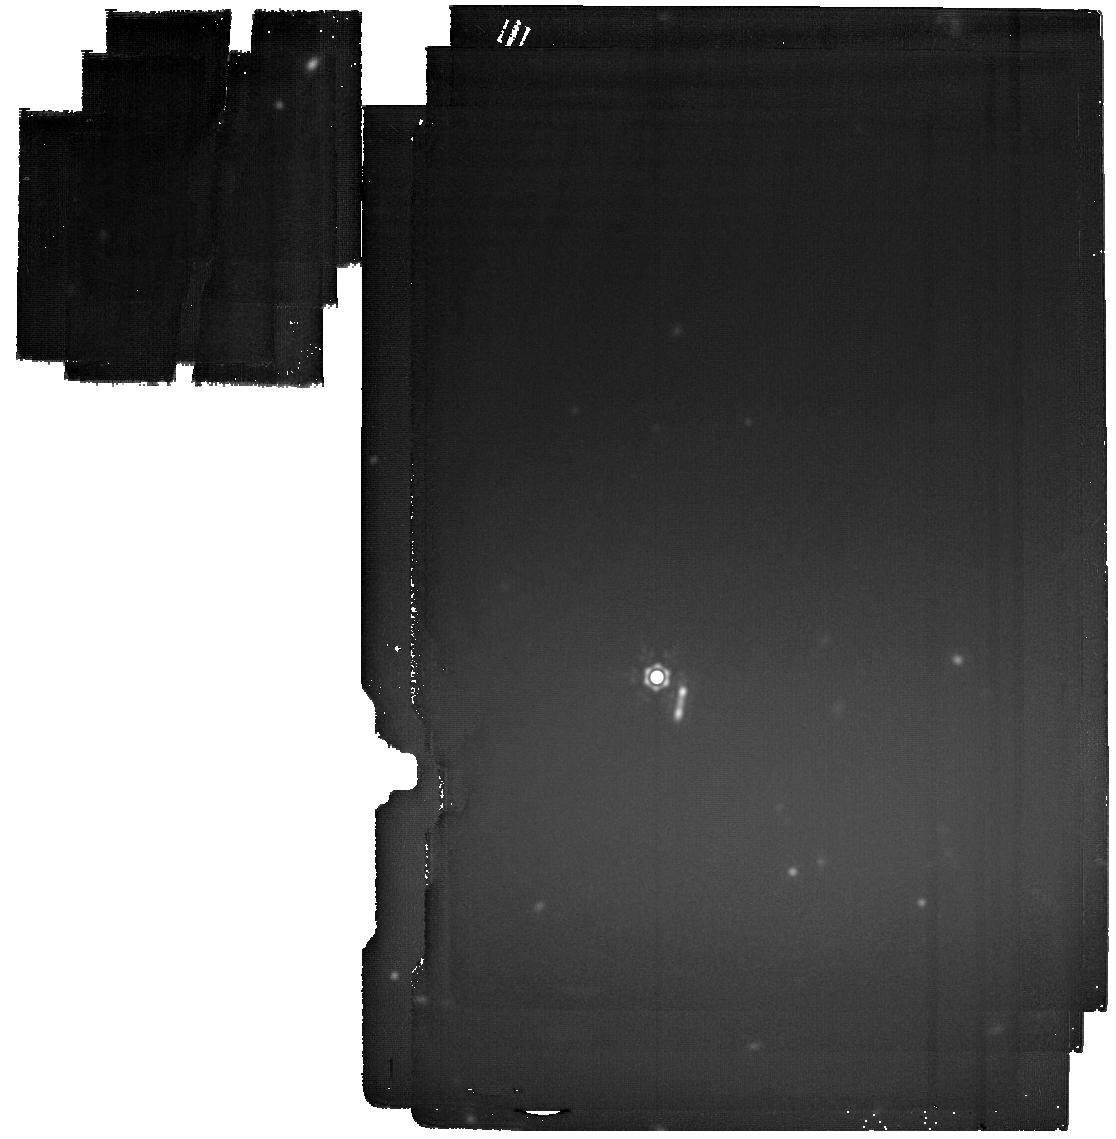
Target: GOODS-S_new_11
Instrument: MIRI
Filter: F2100W
Exposure: 51 min
Observation ID: jw05407-o041_t086_miri_f2100w

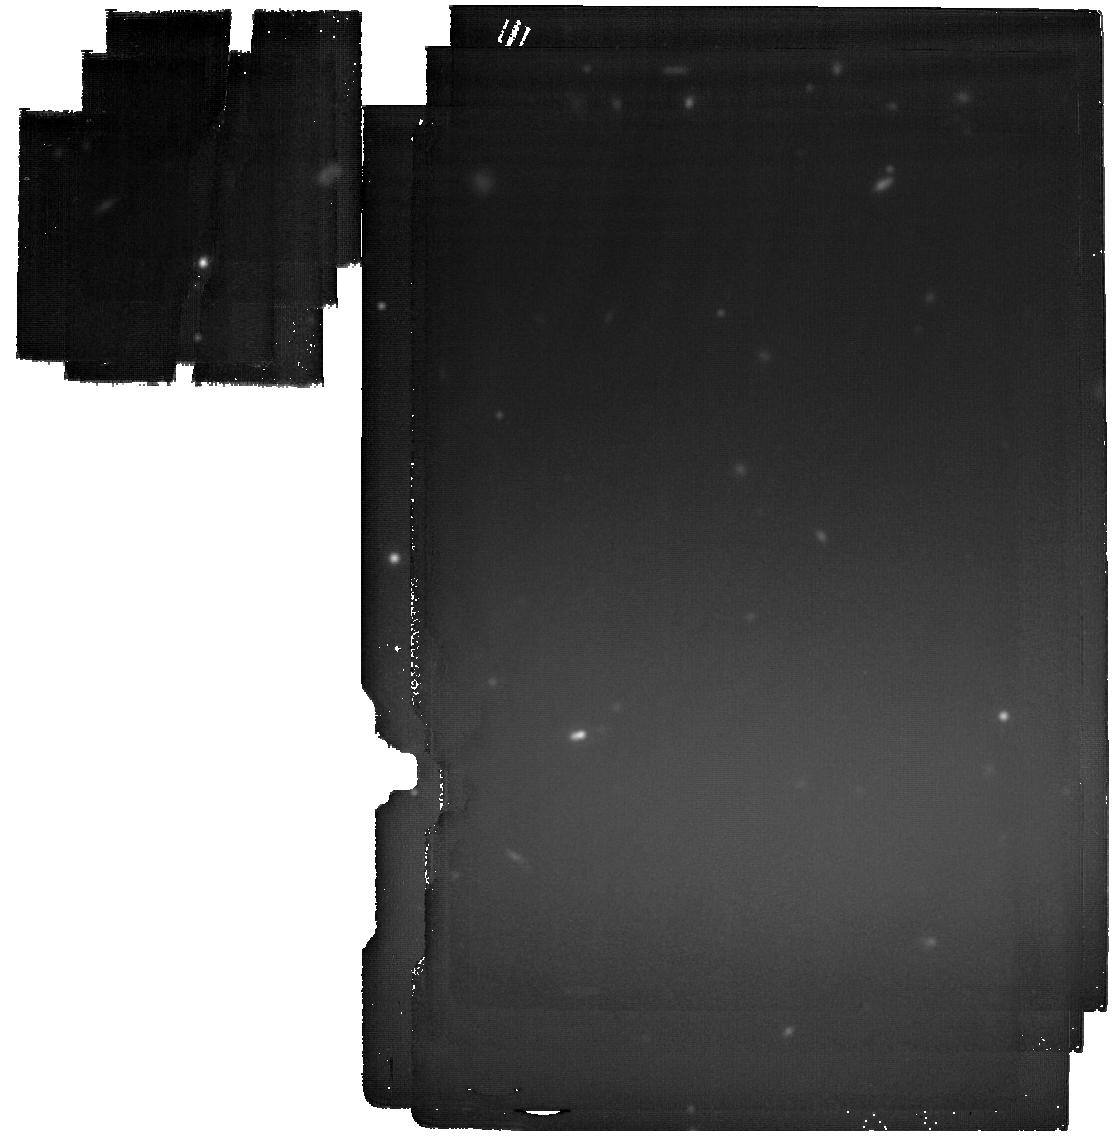
Target: GOODS-N_new_24
Instrument: MIRI
Filter: F2100W
Exposure: 51 min
Observation ID: jw05407-o024_t069_miri_f2100w

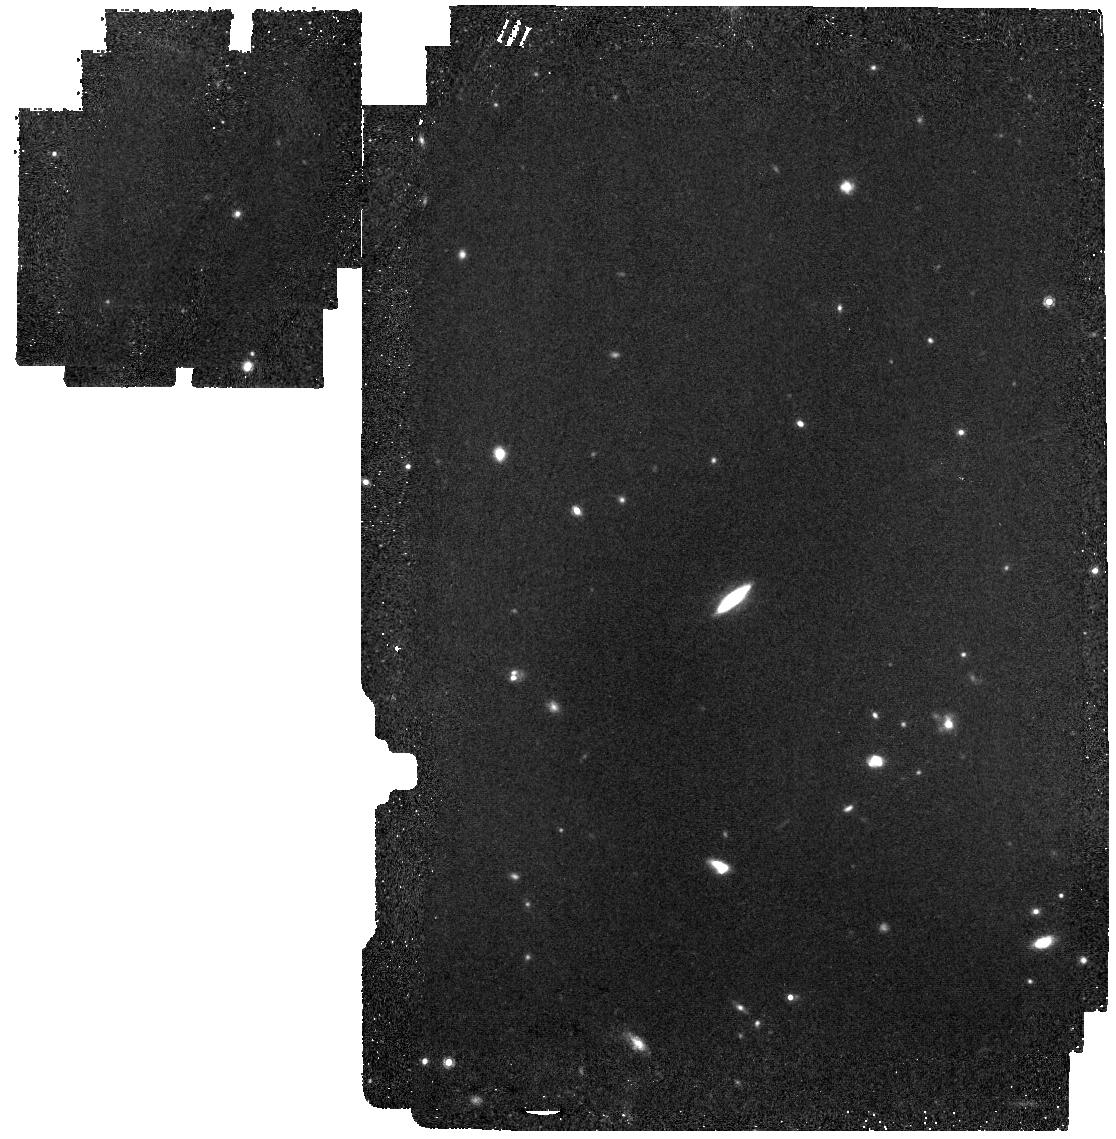
Target: GOODS-N_new_10
Instrument: MIRI
Filter: F1000W
Exposure: 12 min
Observation ID: jw05407-o010_t055_miri_f1000w

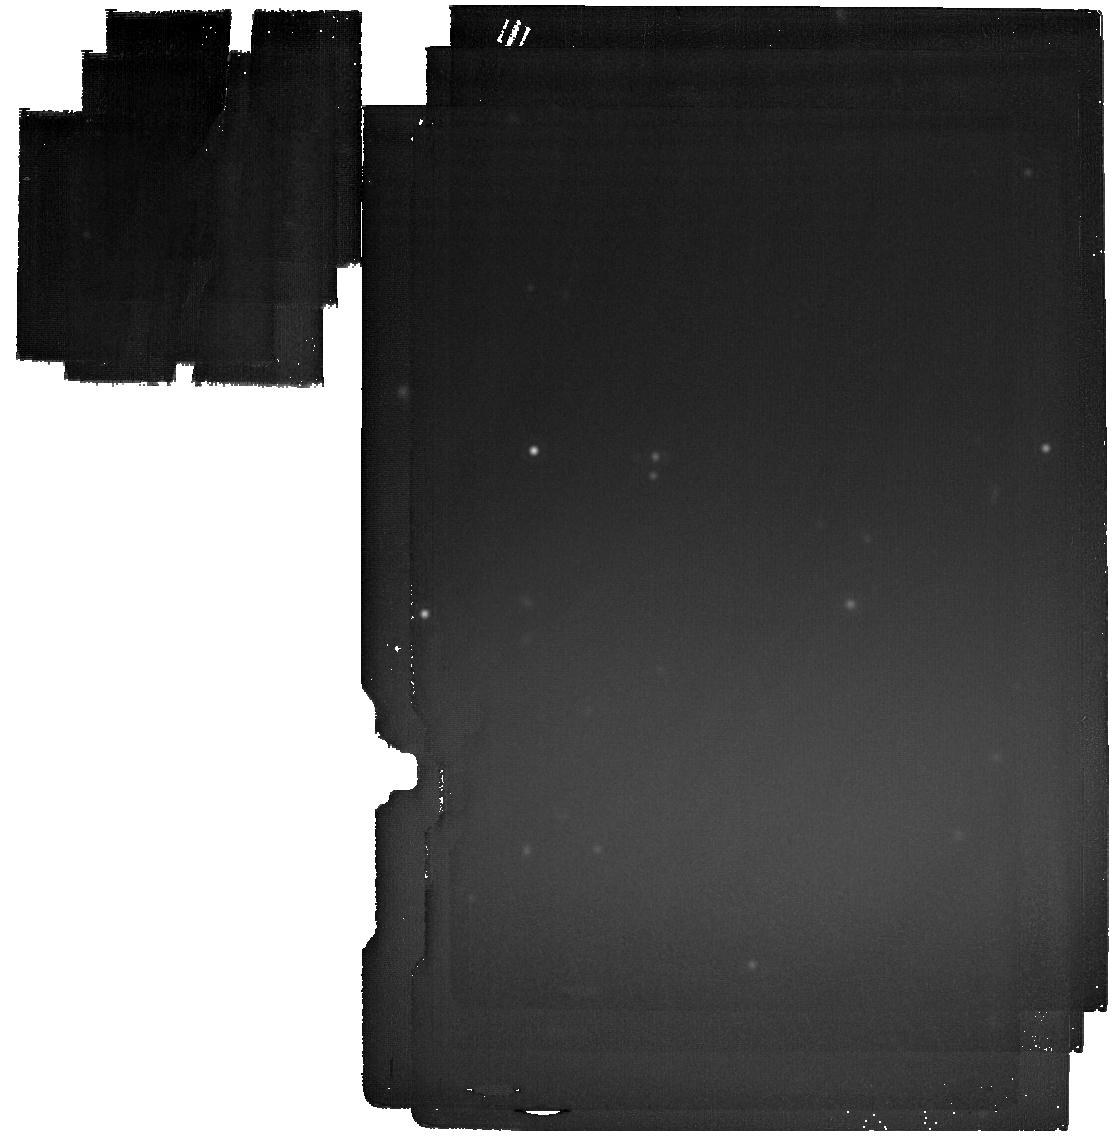
Target: GOODS-S_new_1
Instrument: MIRI
Filter: F2100W
Exposure: 51 min
Observation ID: jw05407-o031_t076_miri_f2100w

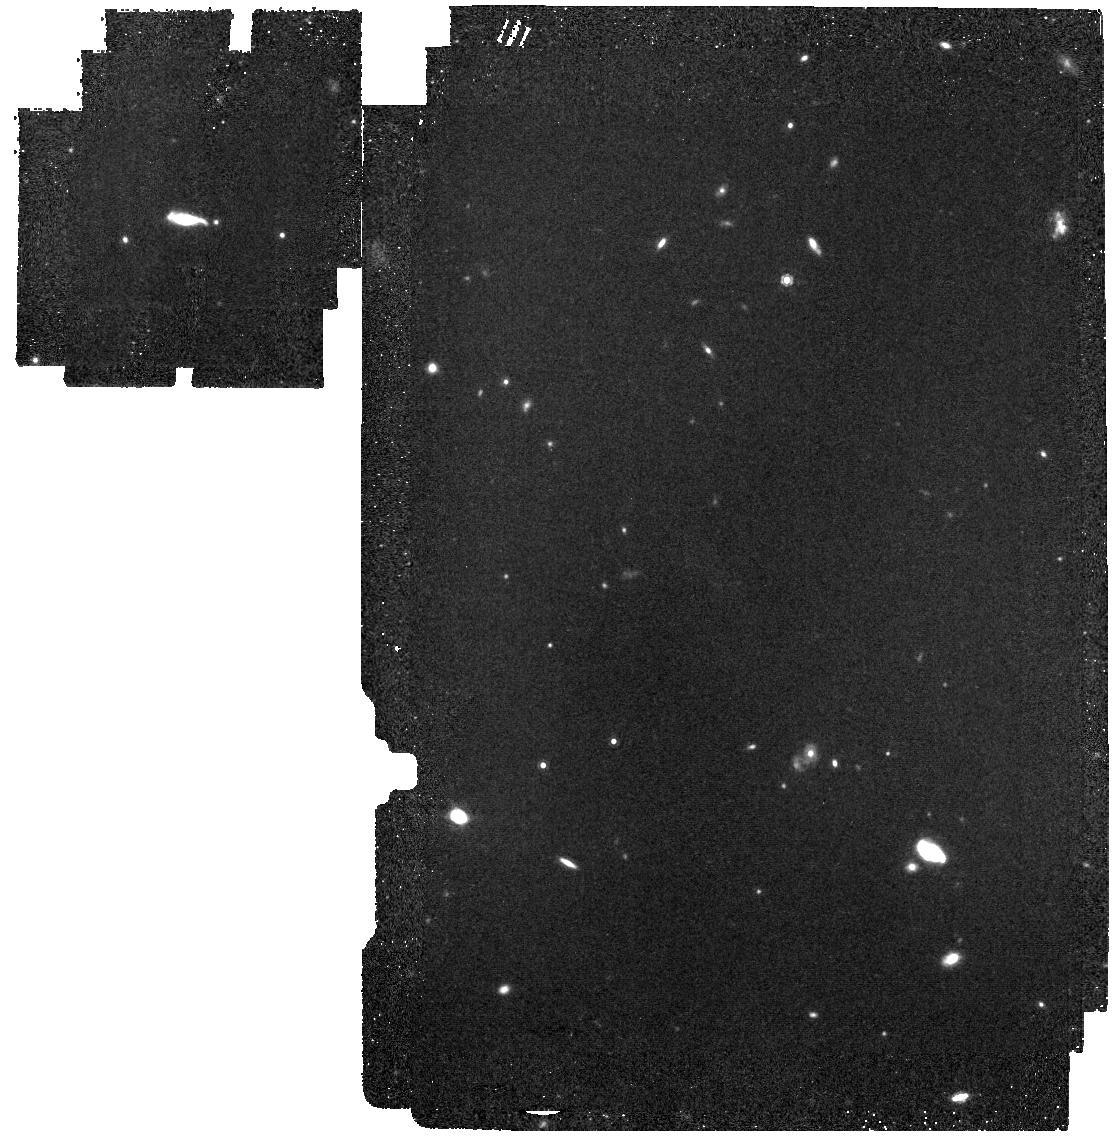
Target: GOODS-S_new_6
Instrument: MIRI
Filter: F1000W
Exposure: 12 min
Observation ID: jw05407-o036_t081_miri_f1000w

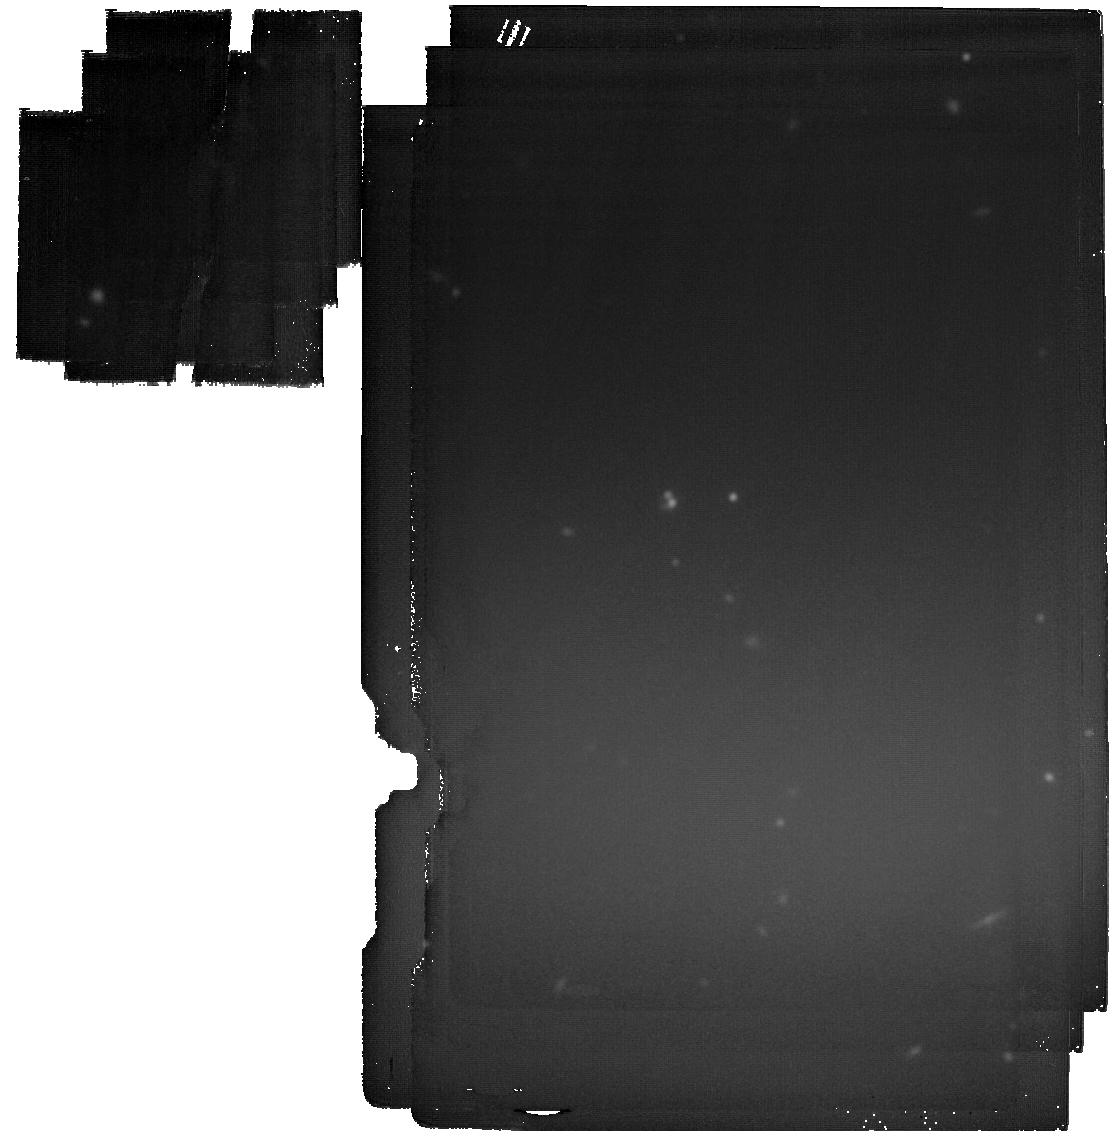
Target: GOODS-N_new_27
Instrument: MIRI
Filter: F2100W
Exposure: 51 min
Observation ID: jw05407-o027_t072_miri_f2100w

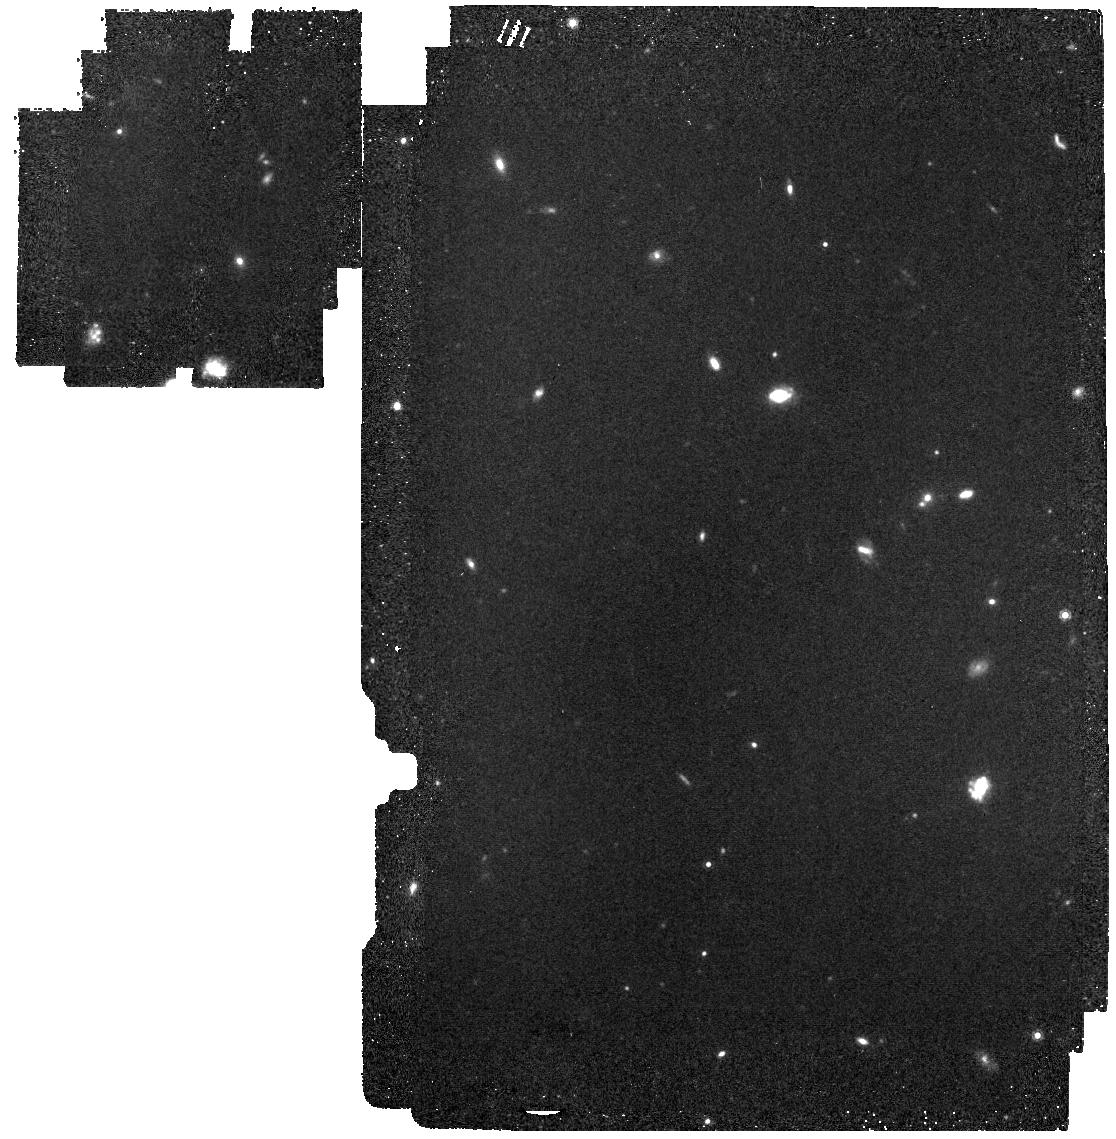
Target: GOODS-S_new_5
Instrument: MIRI
Filter: F1000W
Exposure: 12 min
Observation ID: jw05407-o035_t080_miri_f1000w

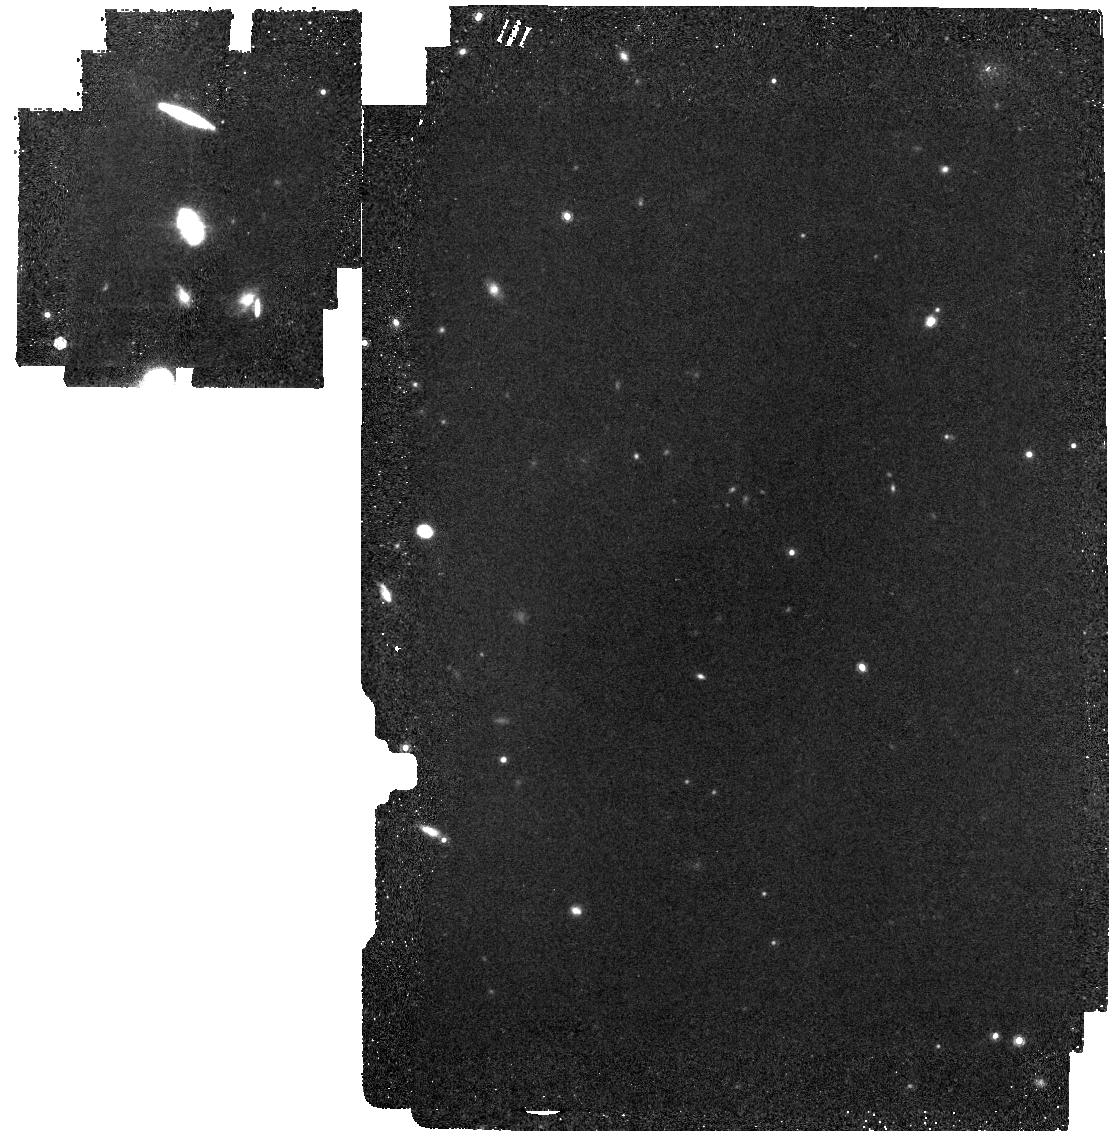
Target: GOODS-N_new_5
Instrument: MIRI
Filter: F1000W
Exposure: 12 min
Observation ID: jw05407-o005_t050_miri_f1000w

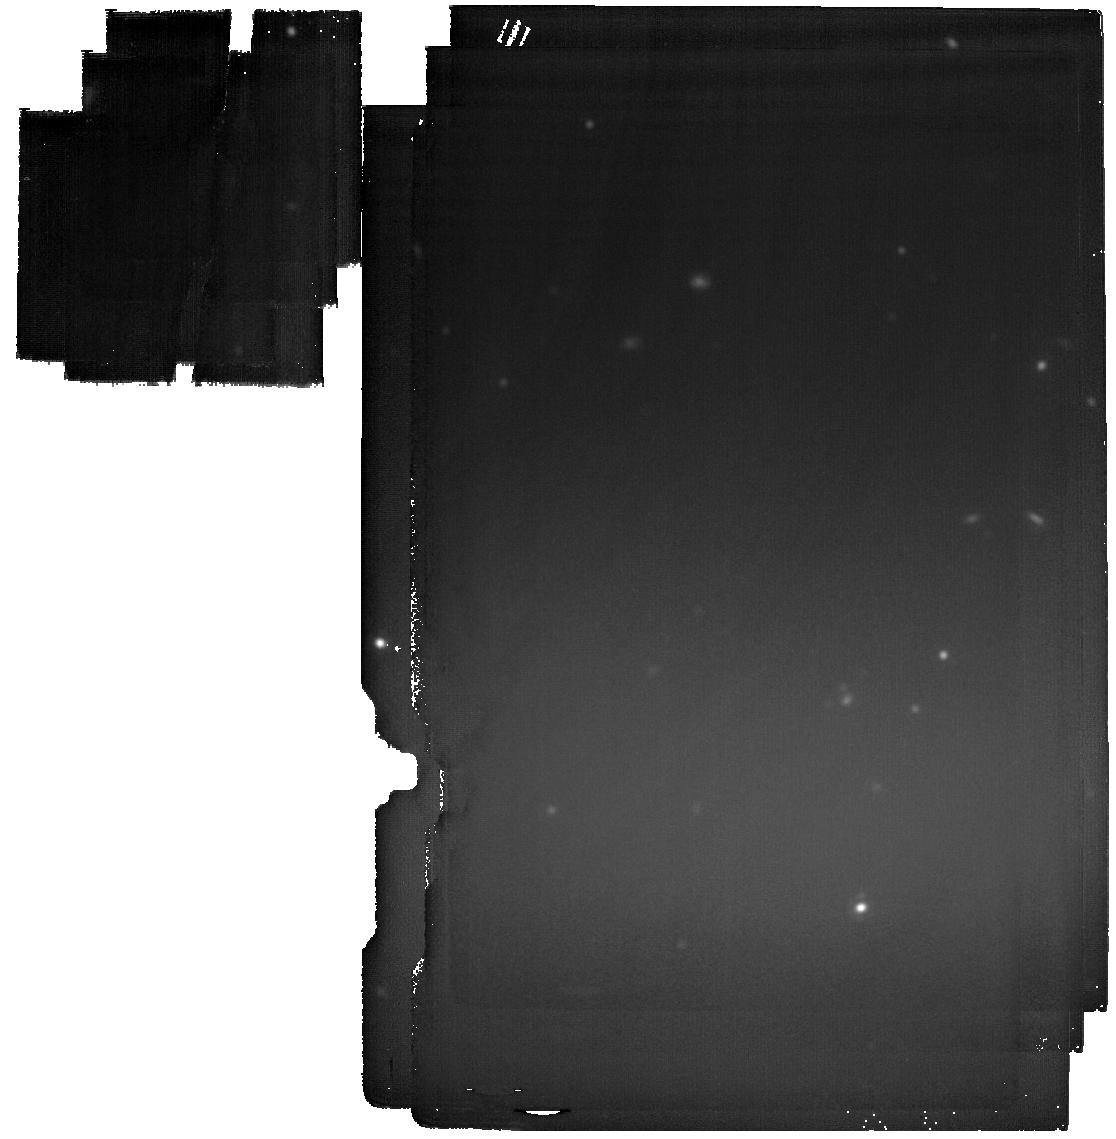
Target: GOODS-N_new_16
Instrument: MIRI
Filter: F2100W
Exposure: 51 min
Observation ID: jw05407-o016_t061_miri_f2100w

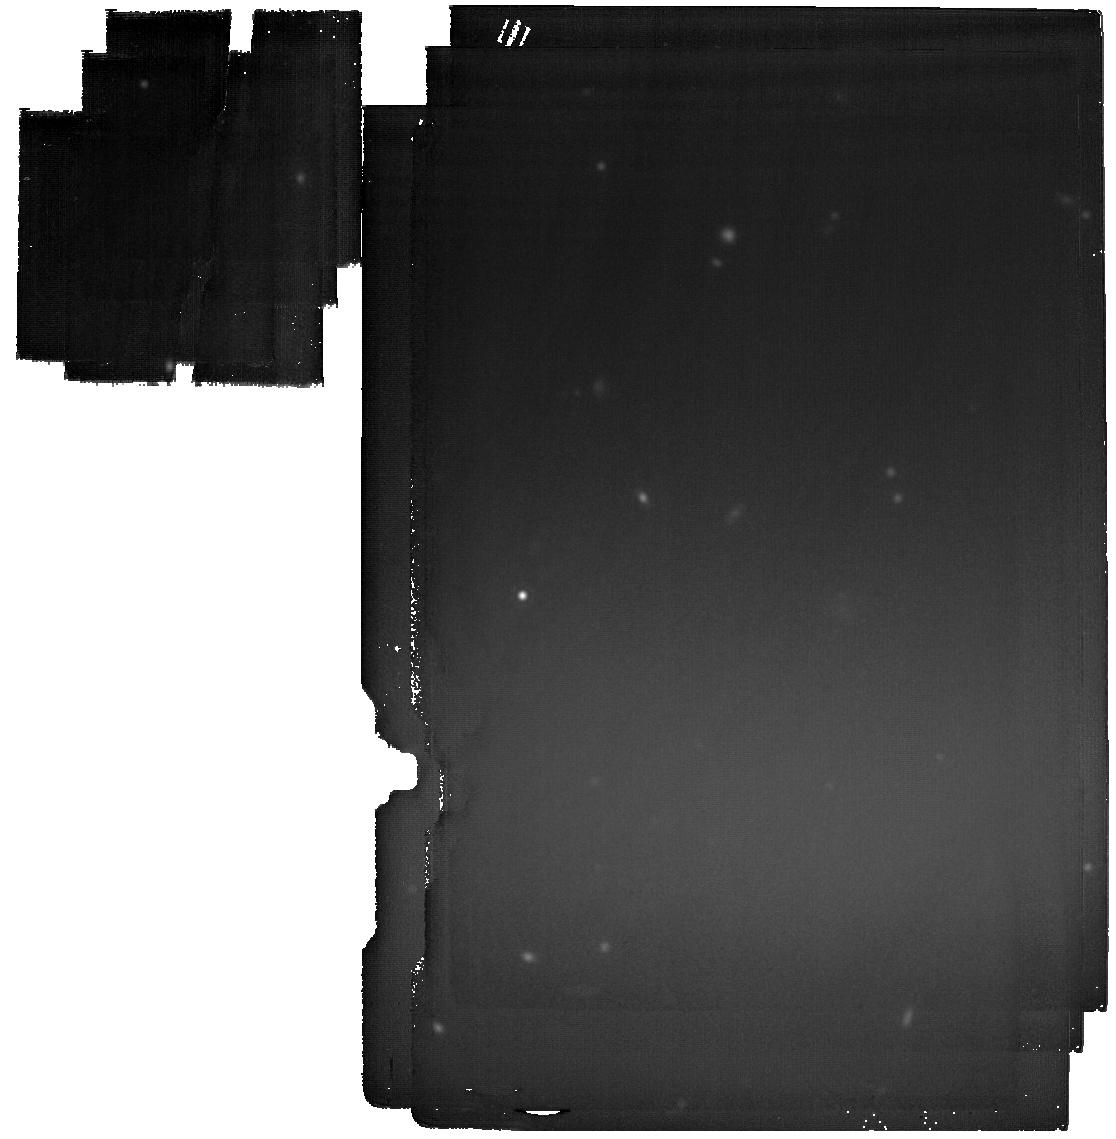
Target: GOODS-N_new_22
Instrument: MIRI
Filter: F2100W
Exposure: 51 min
Observation ID: jw05407-o022_t067_miri_f2100w

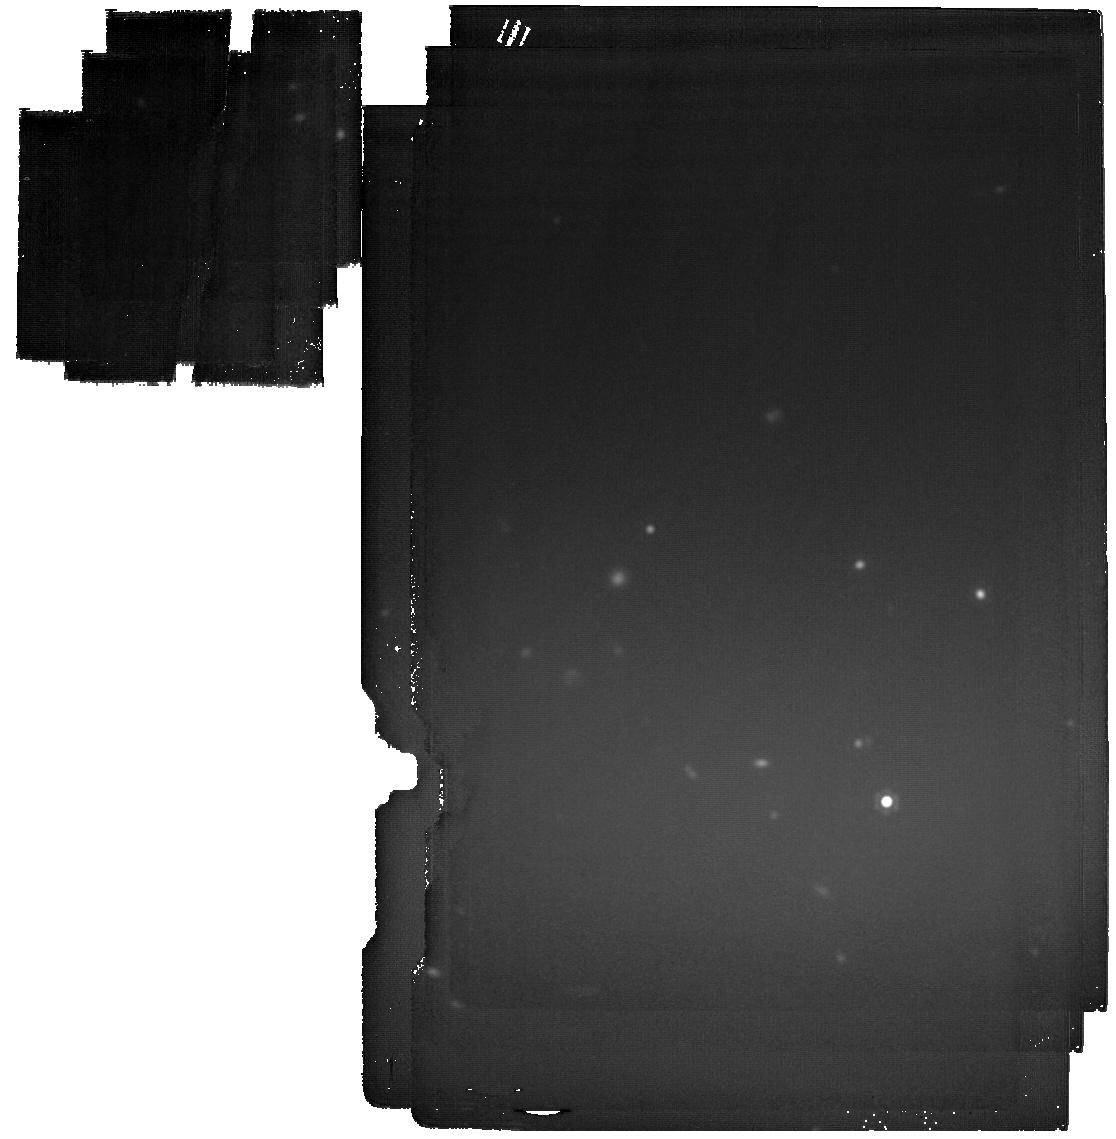
Target: GOODS-N_new_14
Instrument: MIRI
Filter: F2100W
Exposure: 51 min
Observation ID: jw05407-o014_t059_miri_f2100w

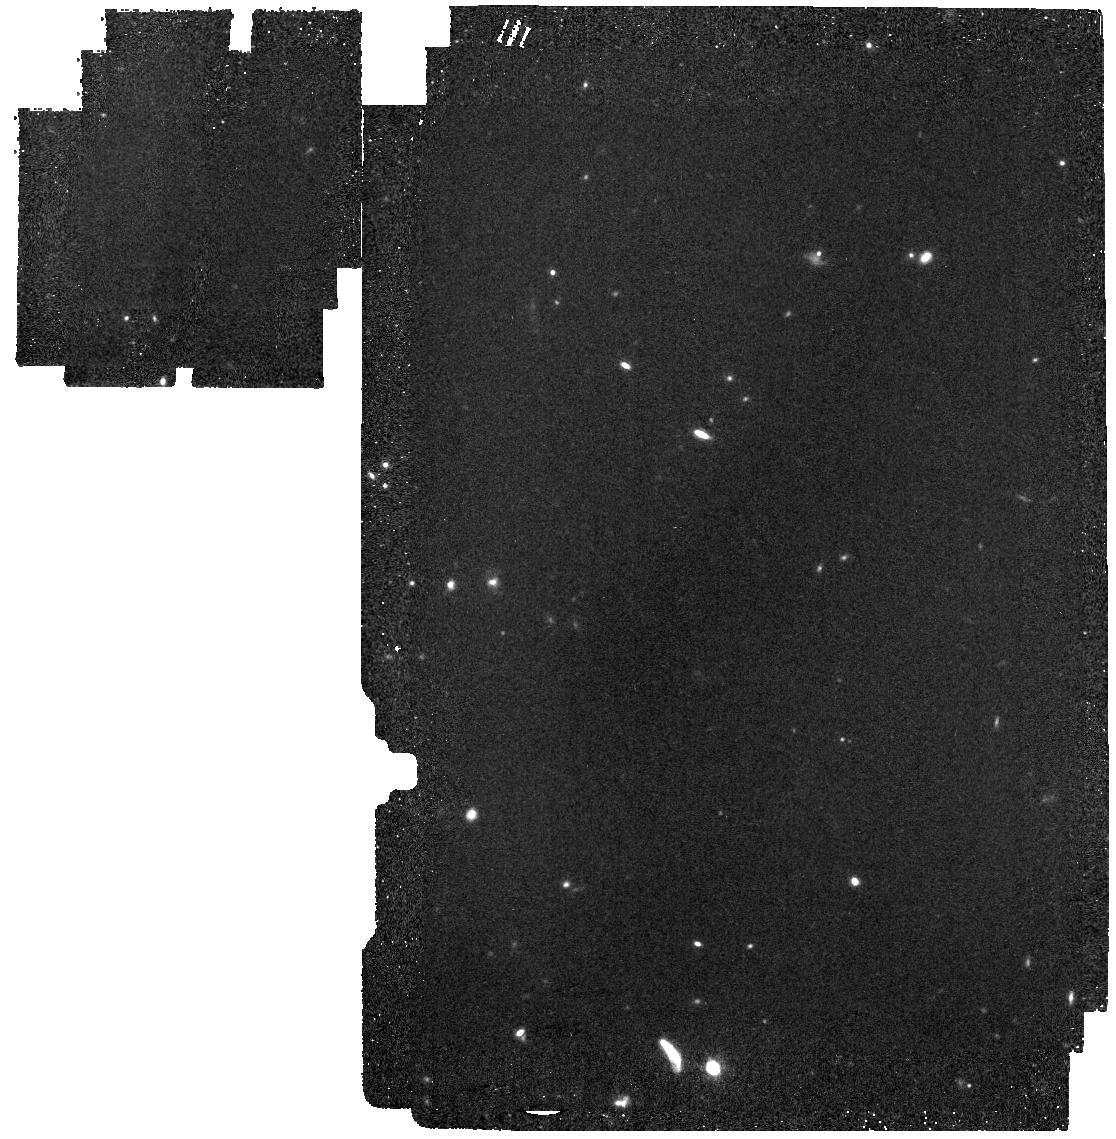
Target: GOODS-S_new_3
Instrument: MIRI
Filter: F1000W
Exposure: 12 min
Observation ID: jw05407-o033_t078_miri_f1000w

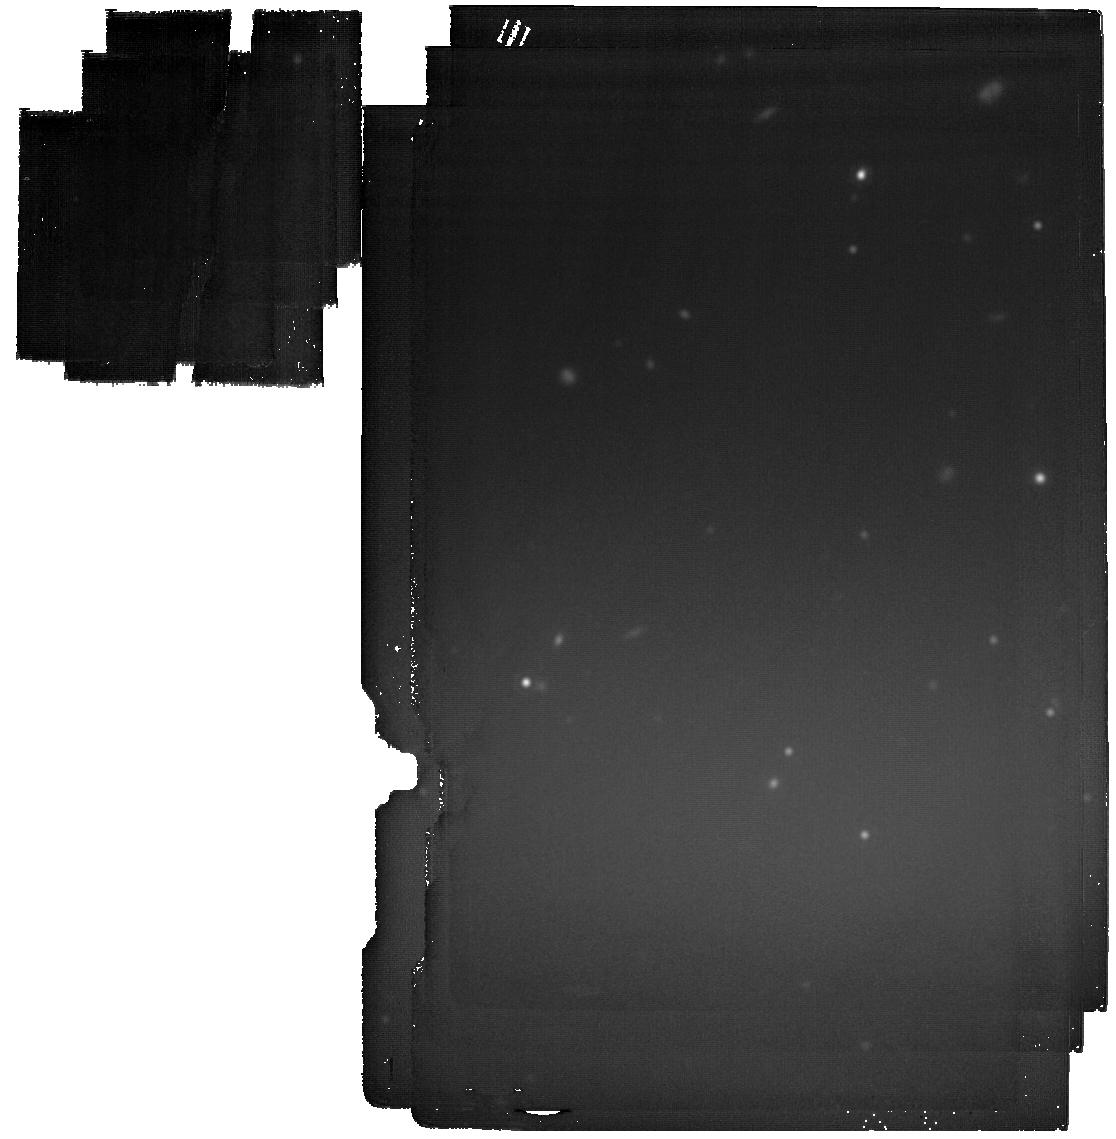
Target: GOODS-N_new_19
Instrument: MIRI
Filter: F2100W
Exposure: 51 min
Observation ID: jw05407-o019_t064_miri_f2100w

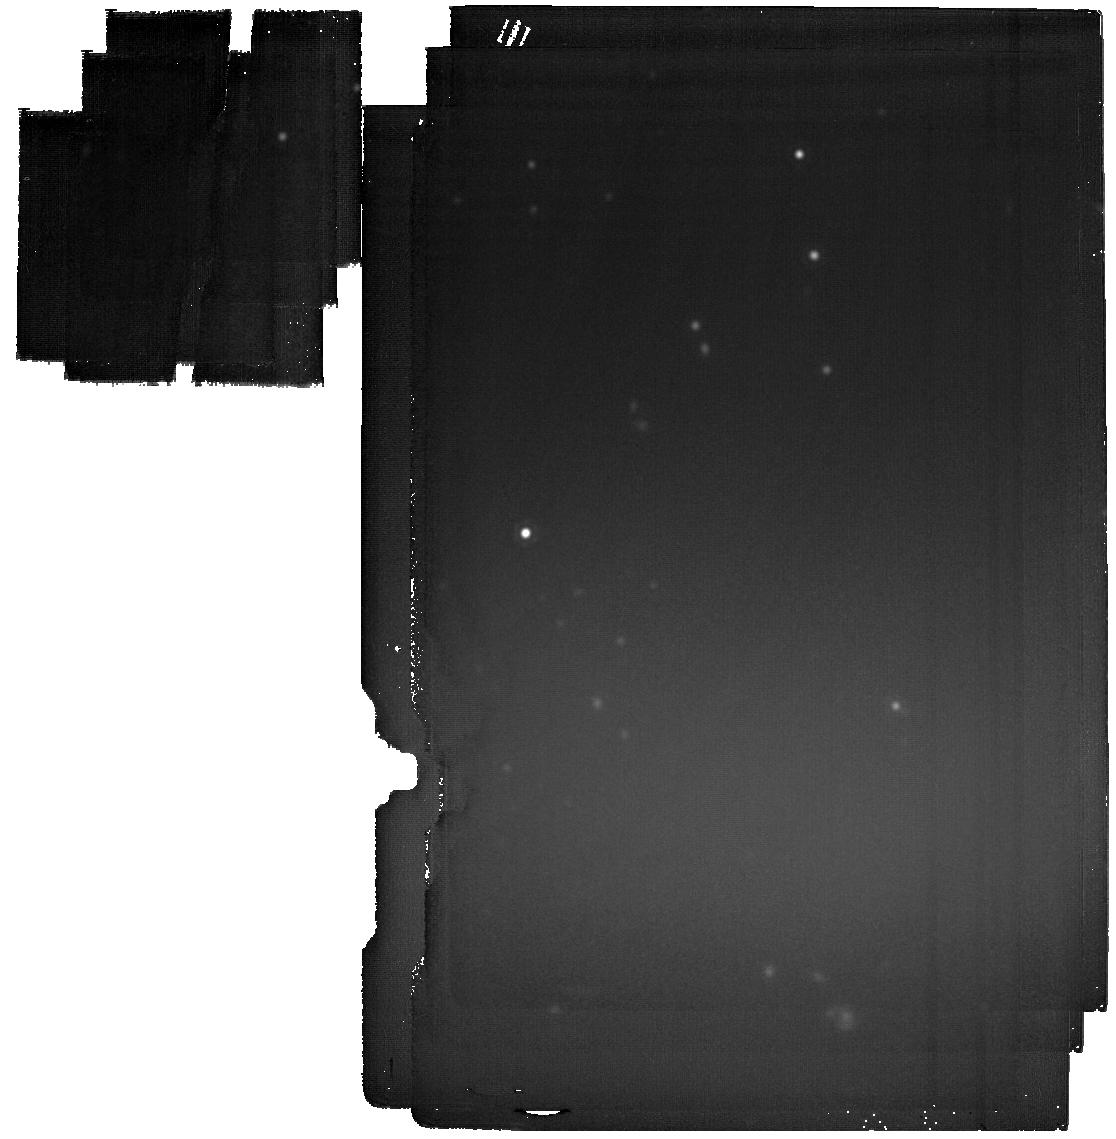
Target: GOODS-S_new_12
Instrument: MIRI
Filter: F2100W
Exposure: 51 min
Observation ID: jw05407-o042_t087_miri_f2100w

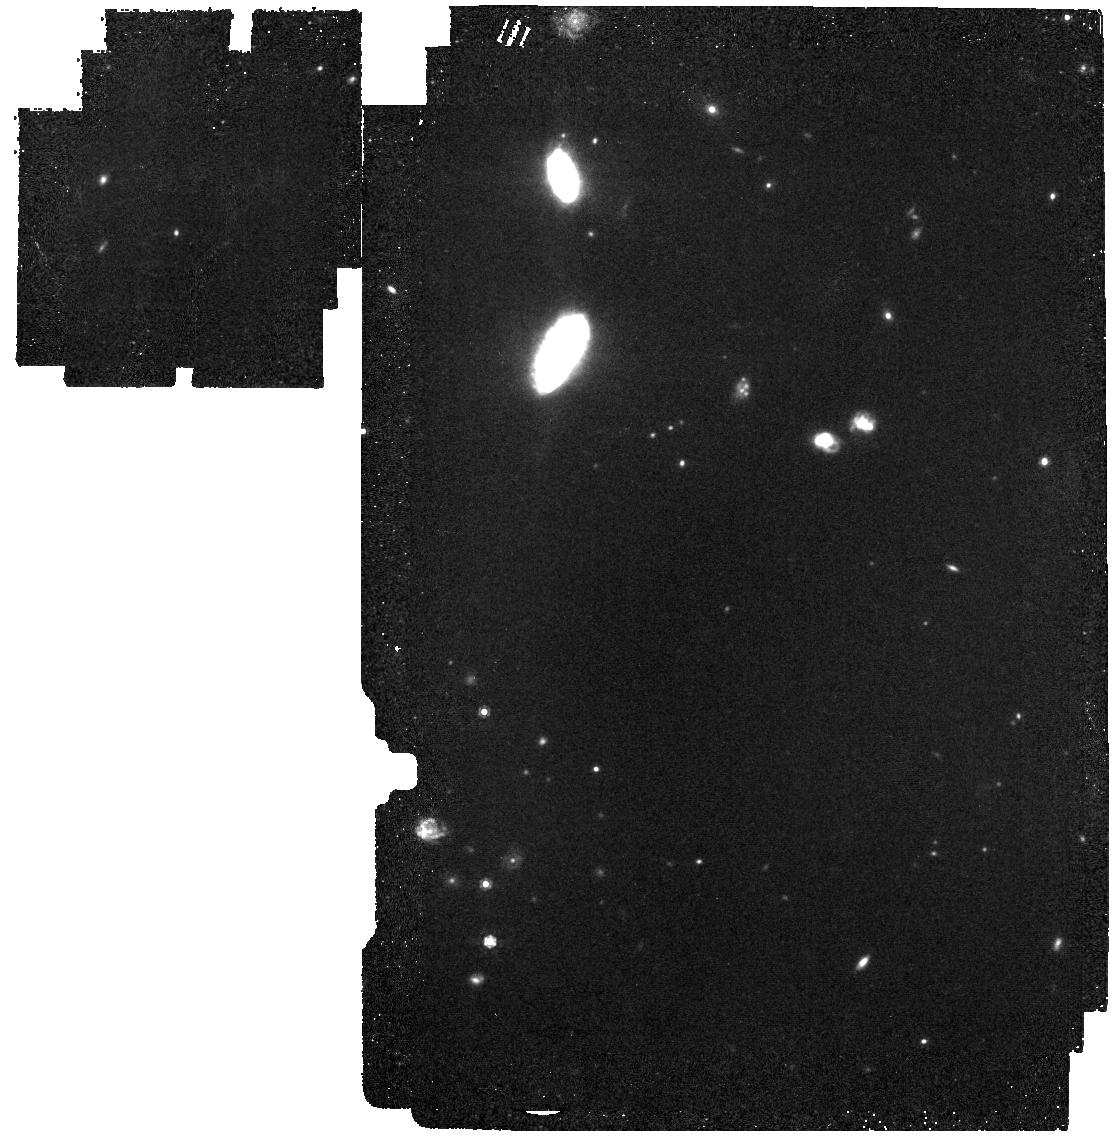
Target: GOODS-S_new_8
Instrument: MIRI
Filter: F1000W
Exposure: 12 min
Observation ID: jw05407-o038_t083_miri_f1000w

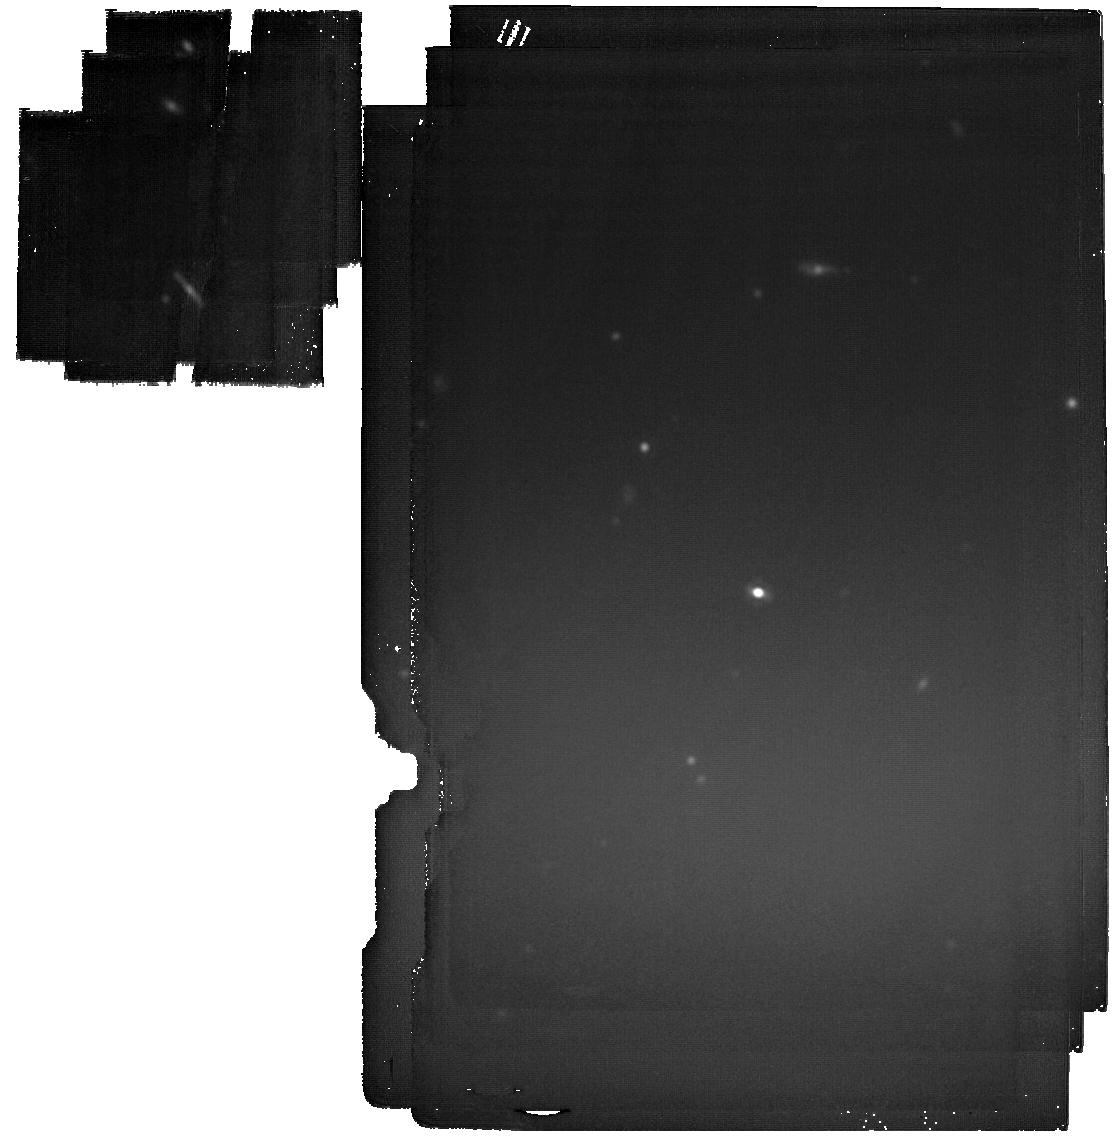
Target: GOODS-S_new_9
Instrument: MIRI
Filter: F2100W
Exposure: 51 min
Observation ID: jw05407-o039_t084_miri_f2100w

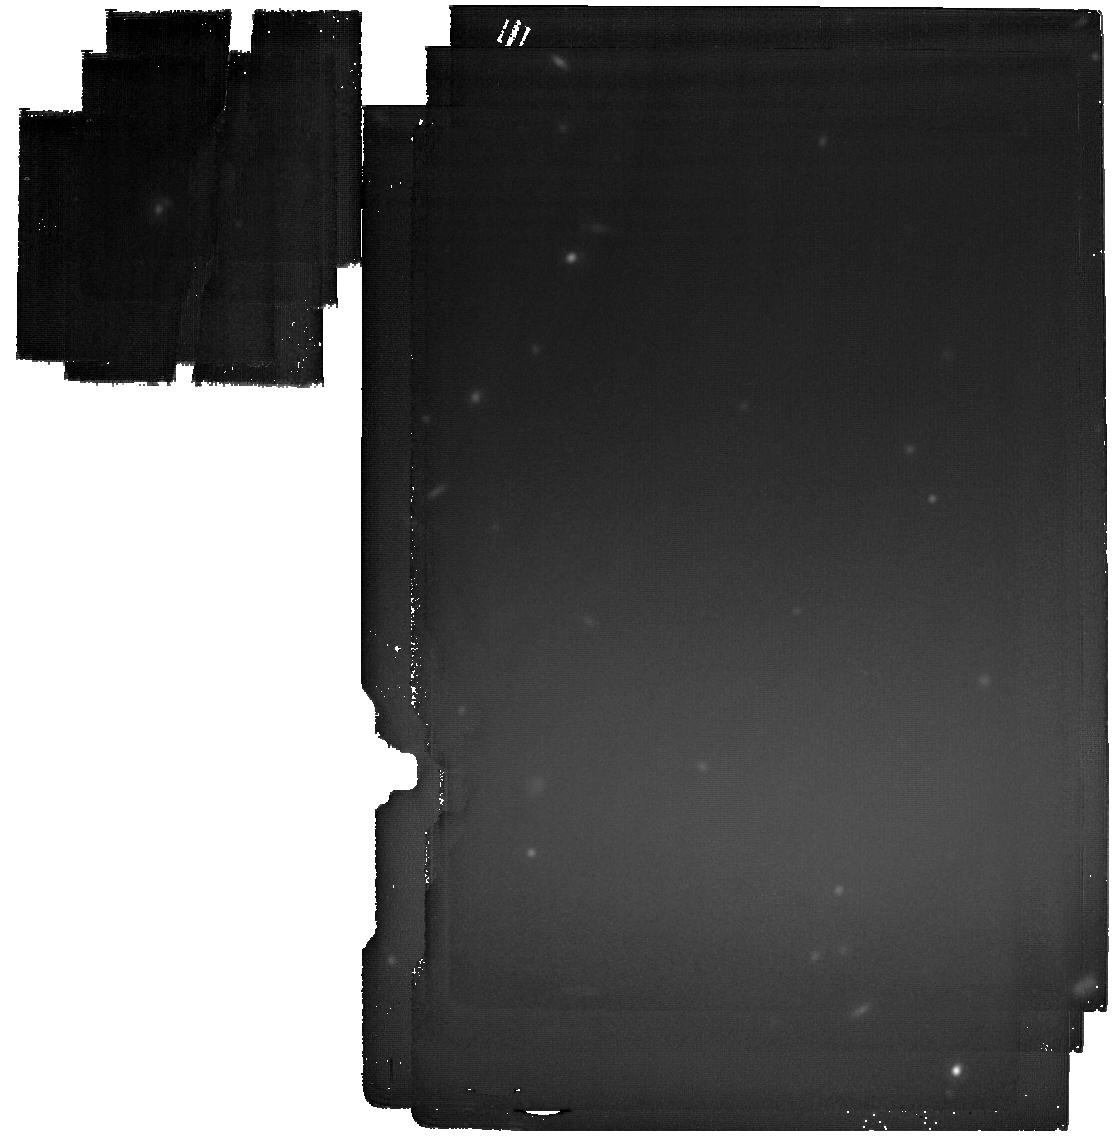
Target: GOODS-N_new_20
Instrument: MIRI
Filter: F2100W
Exposure: 51 min
Observation ID: jw05407-o020_t065_miri_f2100w

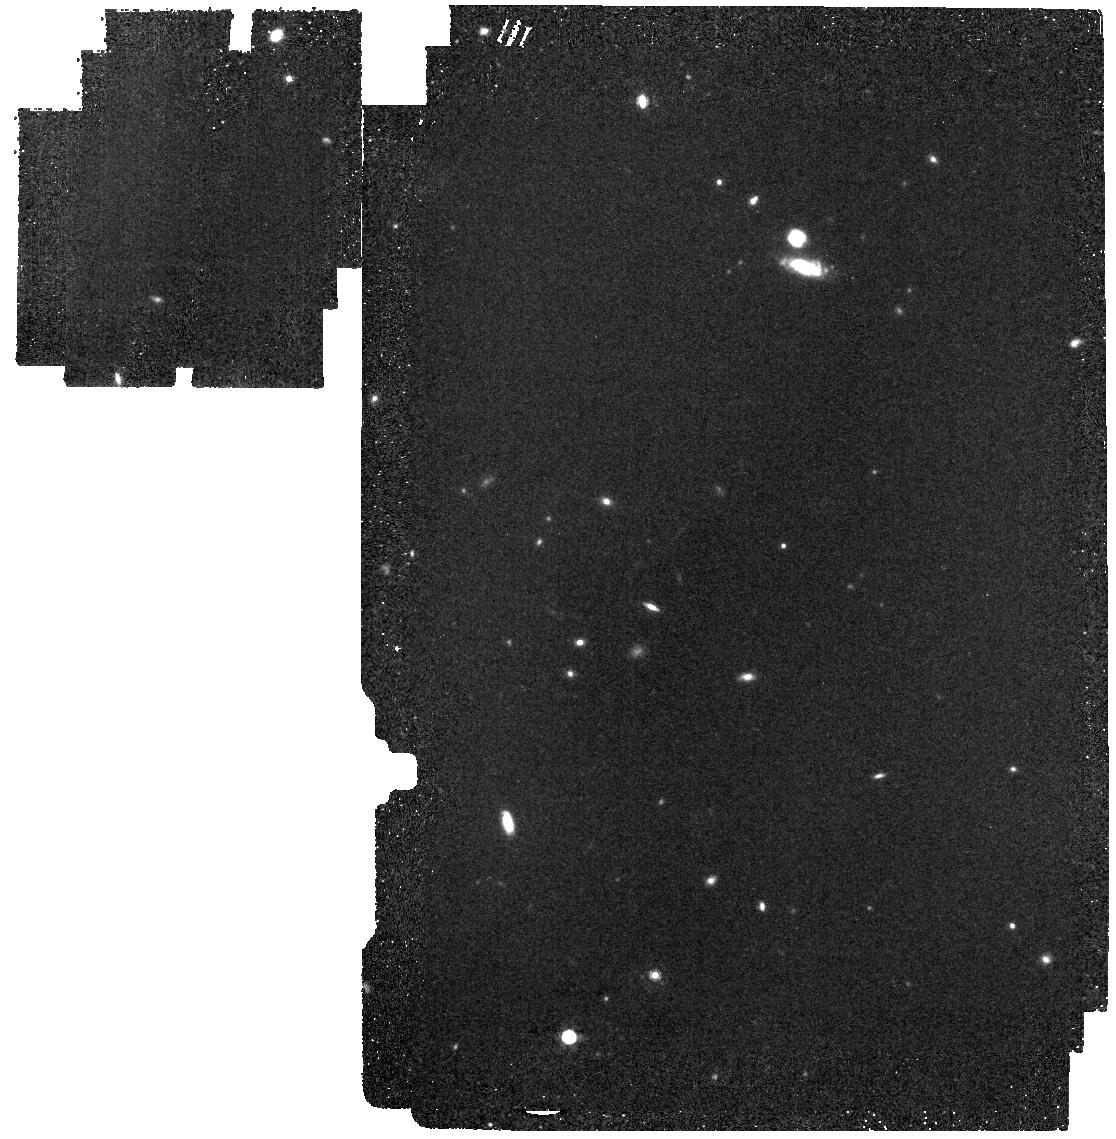
Target: GOODS-N_new_2
Instrument: MIRI
Filter: F1000W
Exposure: 12 min
Observation ID: jw05407-o002_t047_miri_f1000w

MEOW: The MIRI Early Obscured-AGN Wide Survey (PI: Leung, Gene C K)

Obscured AGN at high redshift likely mark the location where the first SMBHs underwent most of their growth, and could play a significant role in the cosmic BH accretion history. This crucial population of objects remains largely undetected at z>~4. We propose 74 hrs of wide MIRI imaging observations to conduct a census of obscured AGN at z=3-8 over 95 square-arcmin in the GOODS-N and GOODS-S fields. We will observe in F1000W and F2100W, reaching 5-sigma depths of 1 micro Jy and 4 micro Jy, respectively. Our survey area is fully covered by existing NIRCam WFSS spectroscopy and deep NIRCam imaging, allowing robust spectroscopic and photometric redshift measurements. We will identify AGN candidates using SED modeling and color selection techniques. We expect to detect 600-900 AGN candidates, including a first statistical sample of ~15 obscured AGN at z>6. We will characterize the physical properties of these objects, measure the number density and fraction of obscured AGN at previously unexplored redshifts, and determine the contribution of obscured AGN to the cosmic BH accretion history.